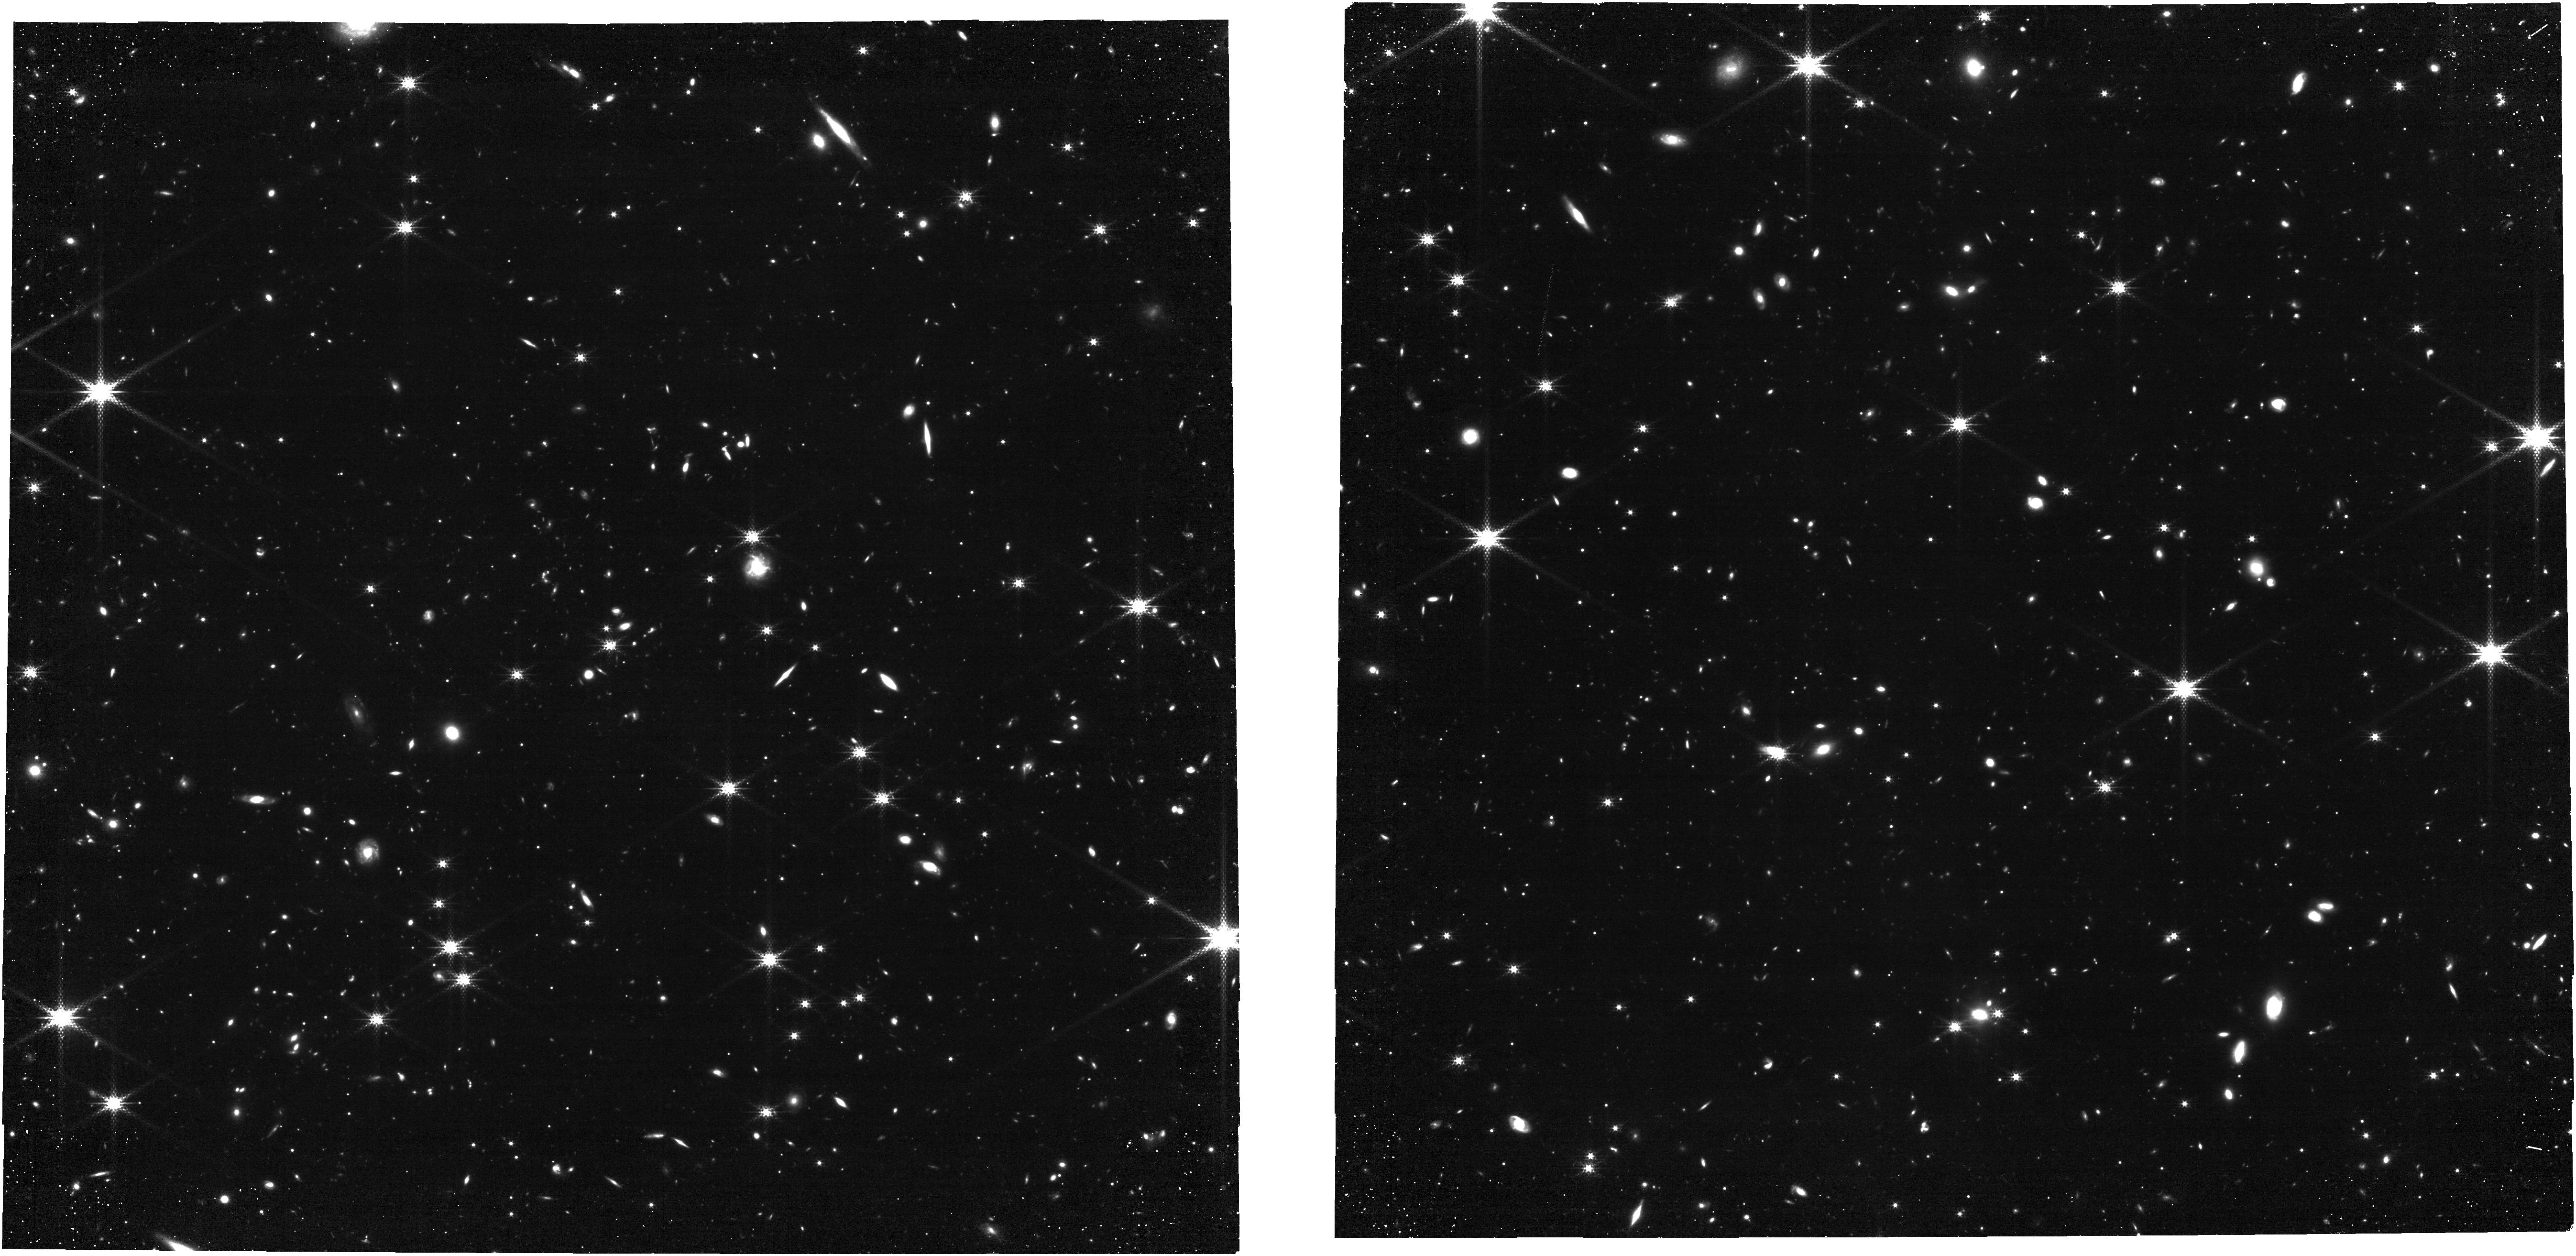
Target: ECLIPTIC-RA160. Instrument: NIRCAM. Filter: F250M. Exposure: 3.4 h. Observation ID: jw12567-o001_t009_nircam_clear-f250m

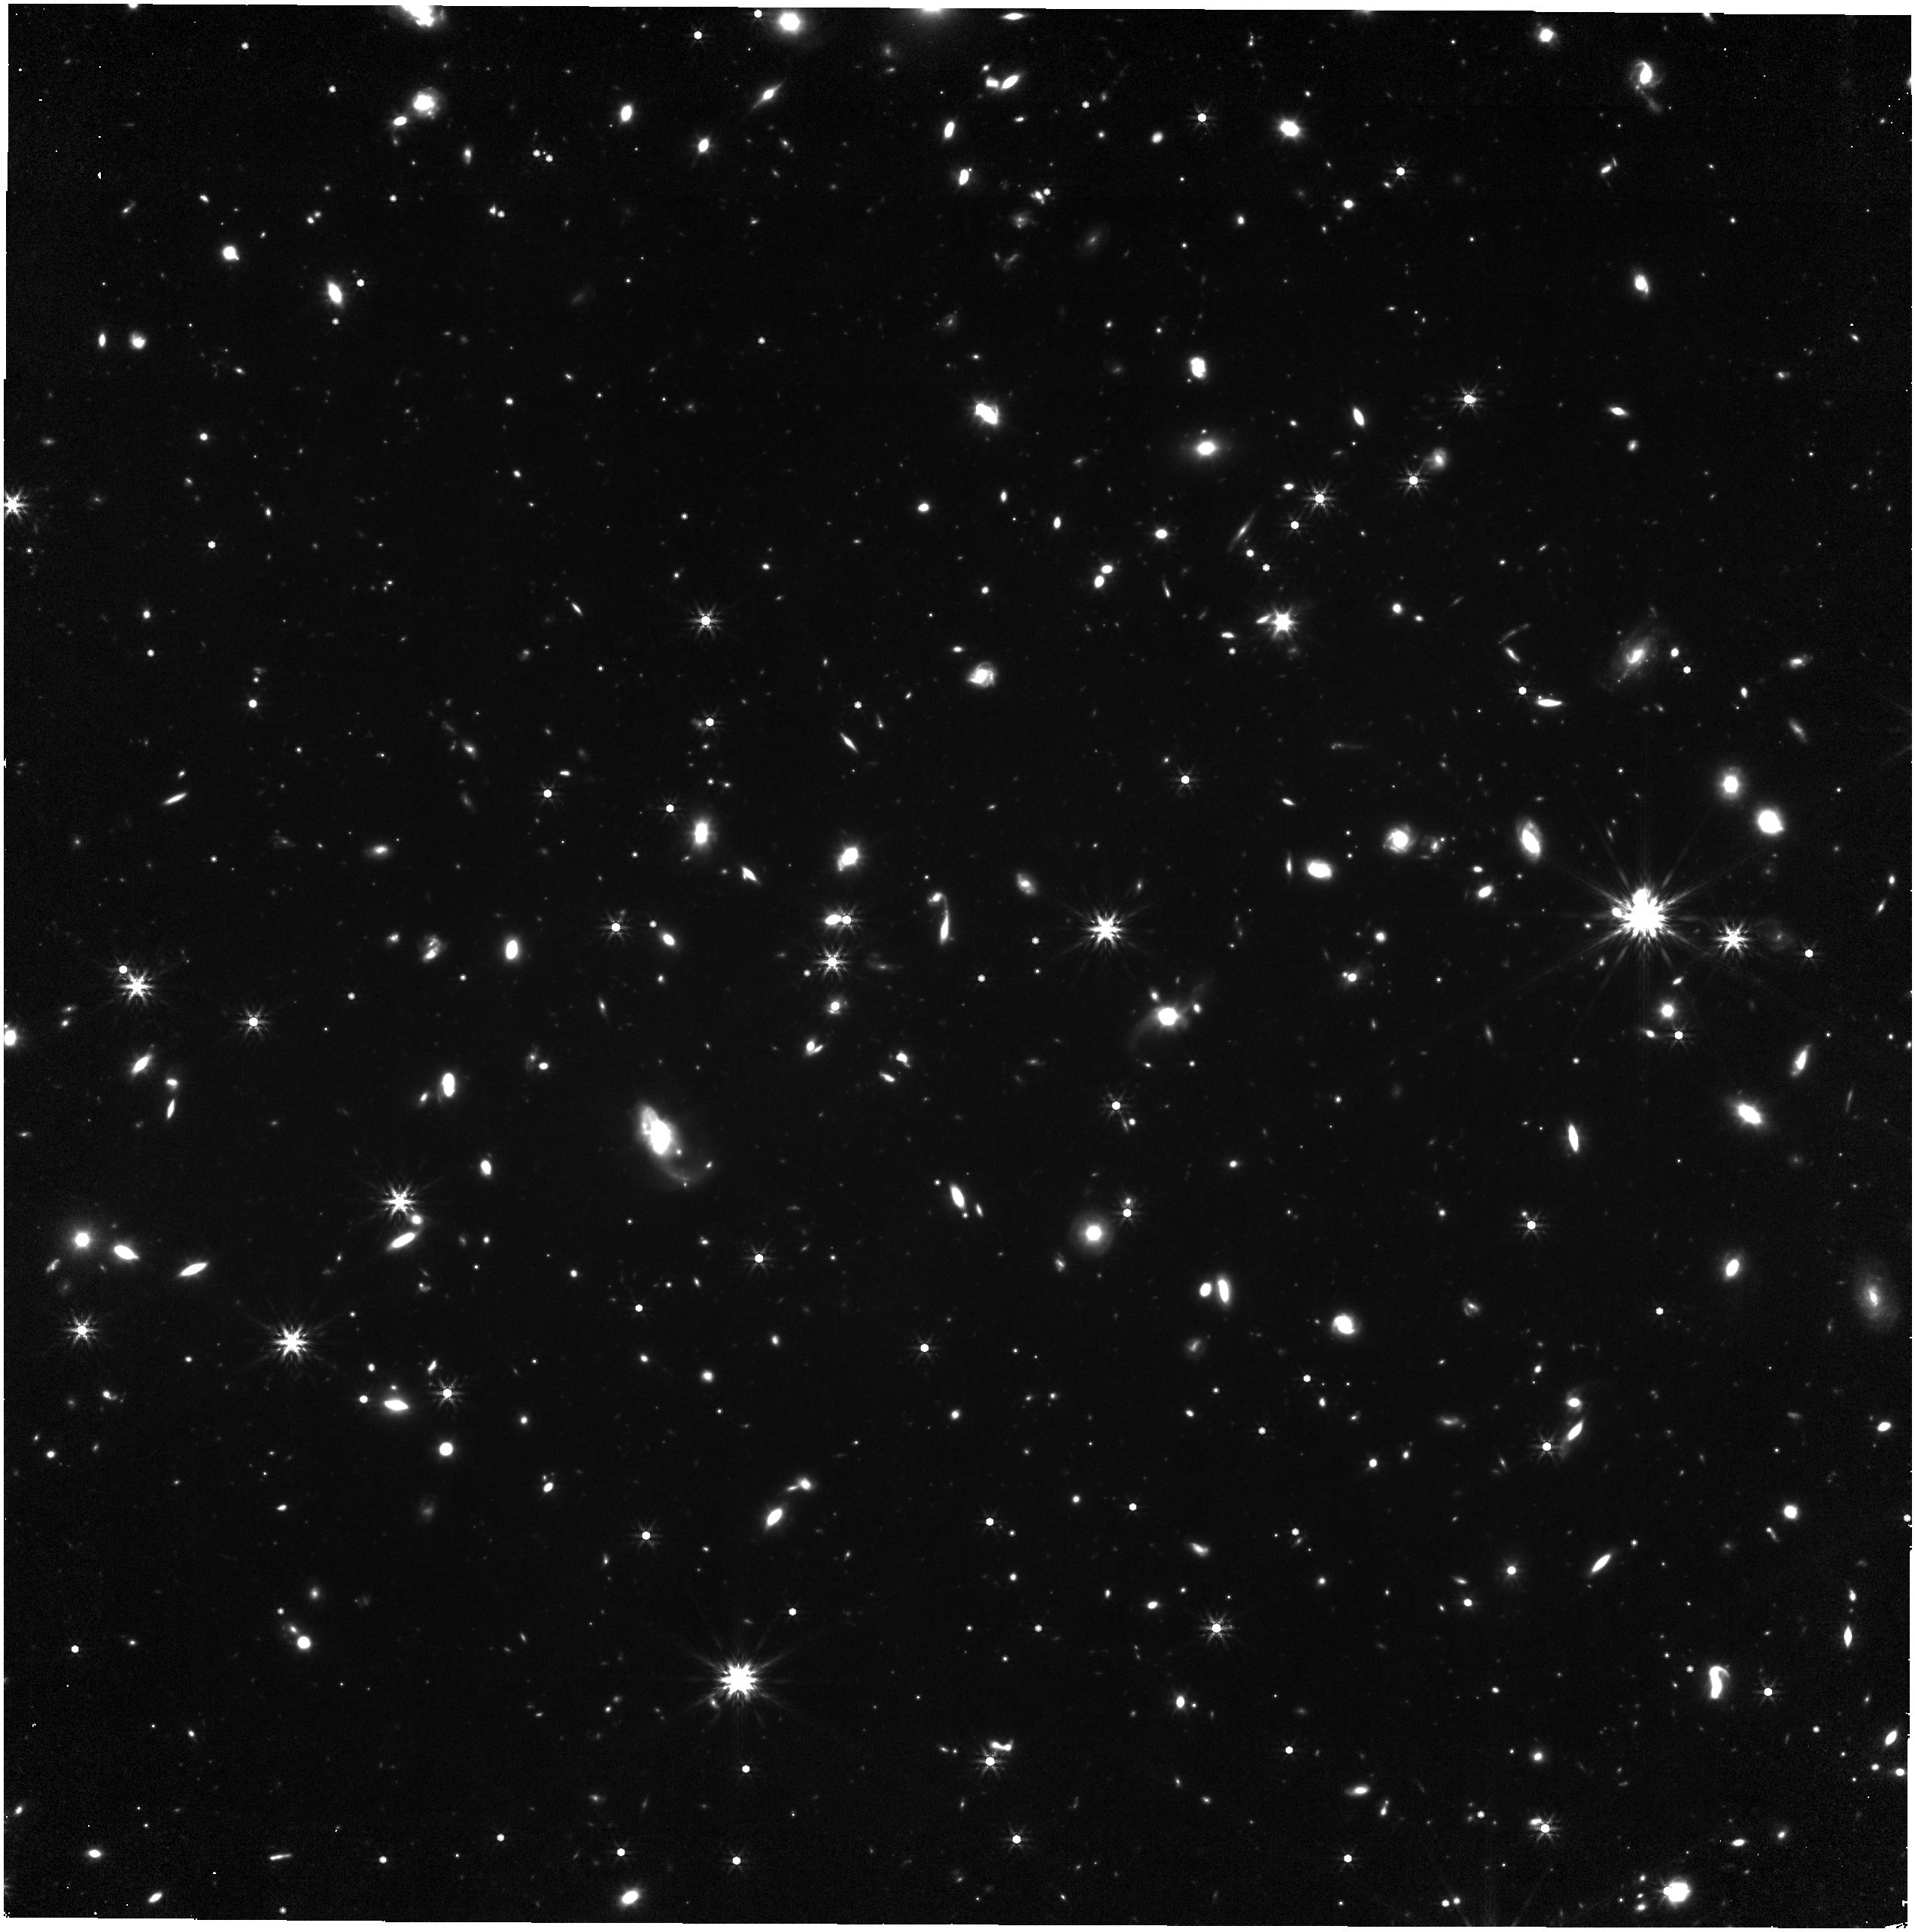
Target: ECLIPTIC-RA160. Instrument: NIRISS. Filter: F444W. Exposure: 3.2 h. Observation ID: jw12567-o001_t009_niriss_clearp-f444w

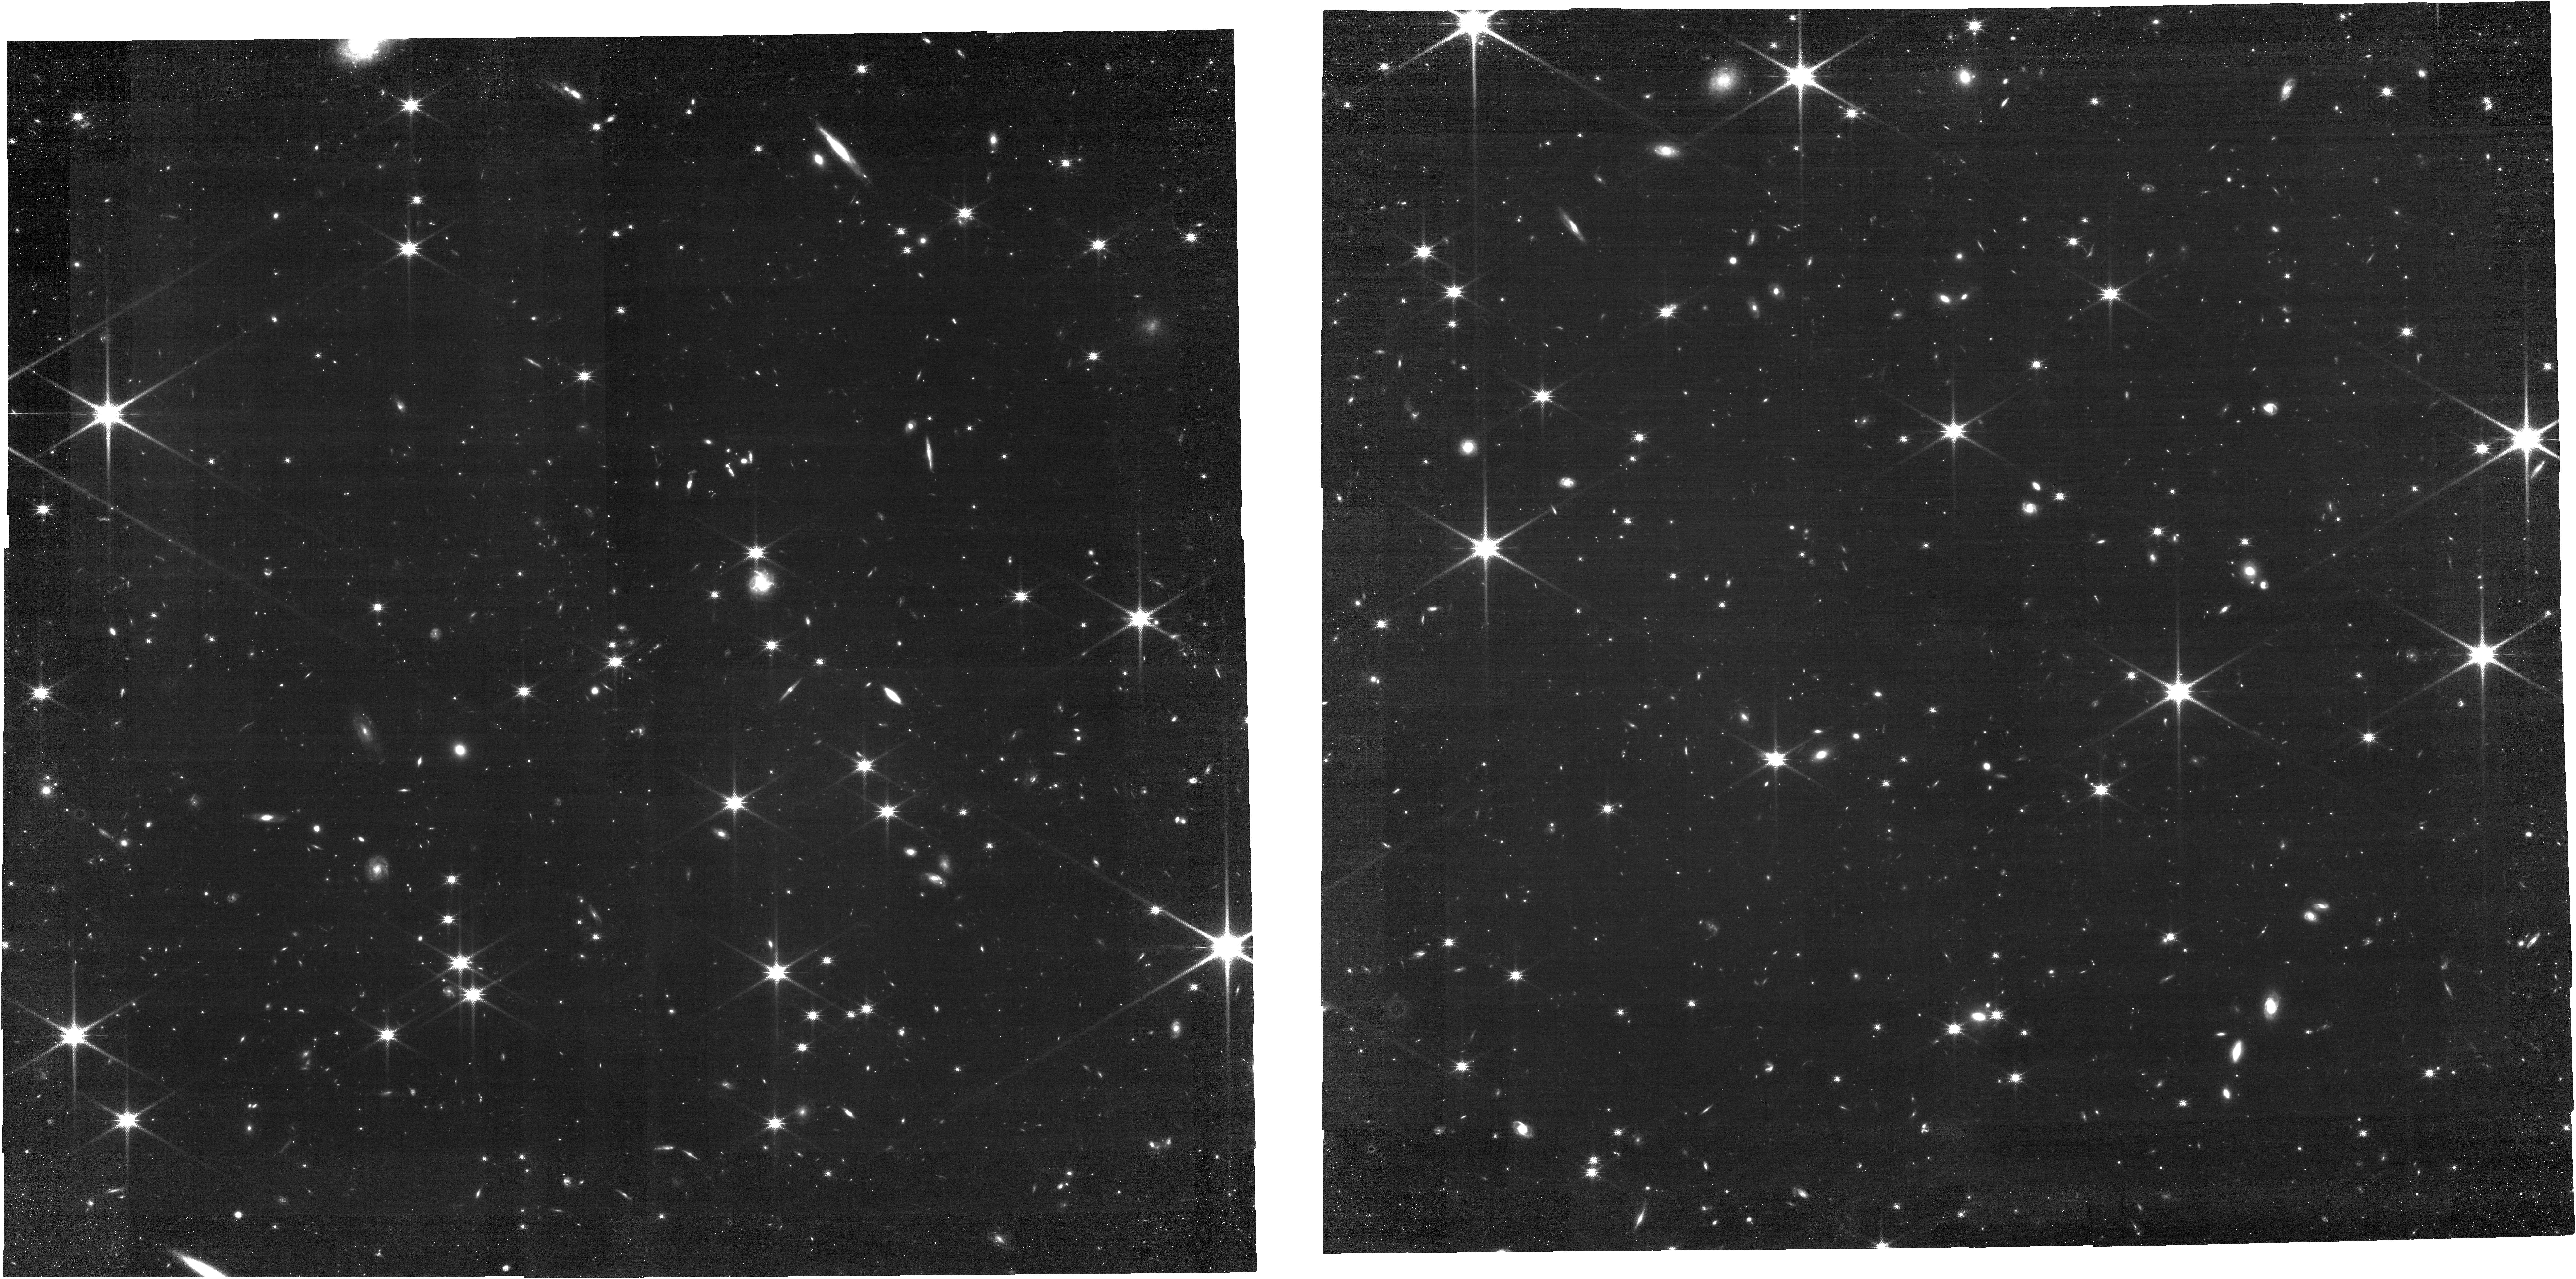
Target: ECLIPTIC-RA160. Instrument: NIRCAM. Filter: F140M. Exposure: 3.4 h. Observation ID: jw12567-o001_t009_nircam_clear-f140m

CAL-NIS-509: NIRISS/NIRCam Zodiacal Sky Flats (PI: Volk, Kevin)

Observations of the zodiacal background are being taken to produce sky flats for several of the NIRISS short wavelength filters. NIRCam is prime in the observations and is taking flats for the F140M and F250M filters. This calibration program may change in response to system developments and the final Cycle 5 science program.